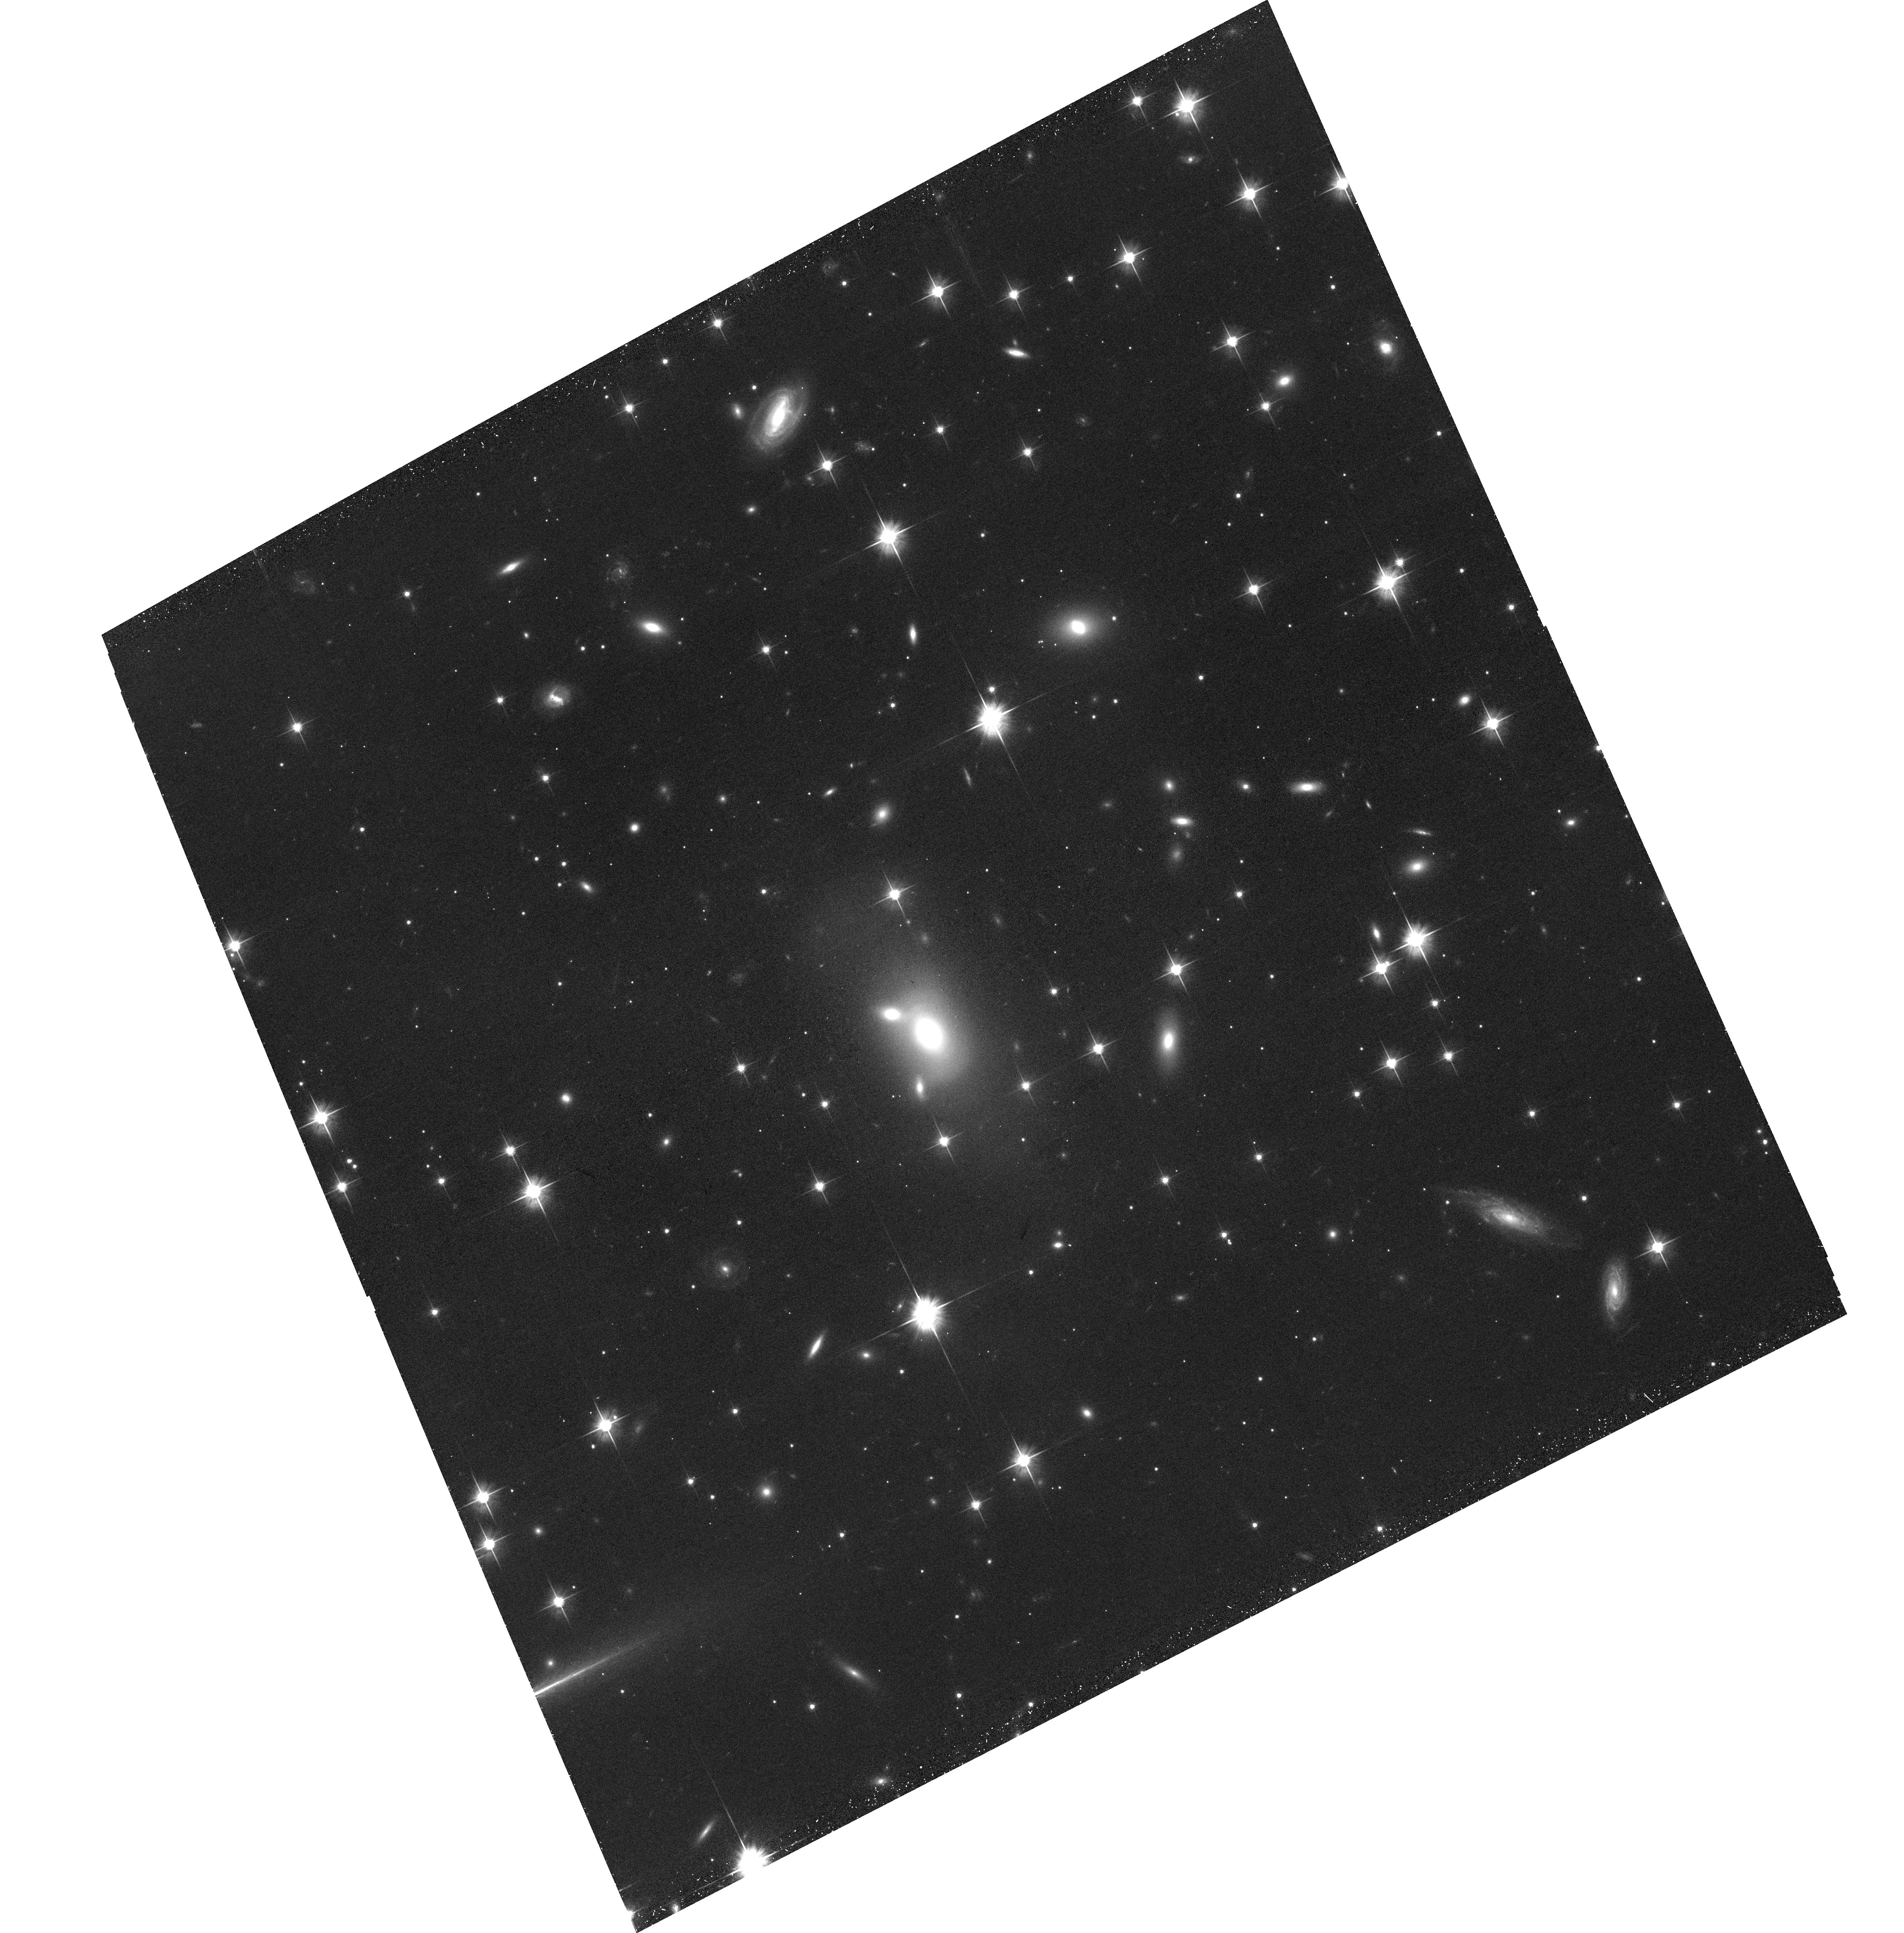
Target: CIZA-J0107.7+5408-NE. Instrument: ACS/WFC. Filter: F606W. Exposure: 39 min. Observation ID: hst_15610_01_acs_wfc_f606w_jdwt01

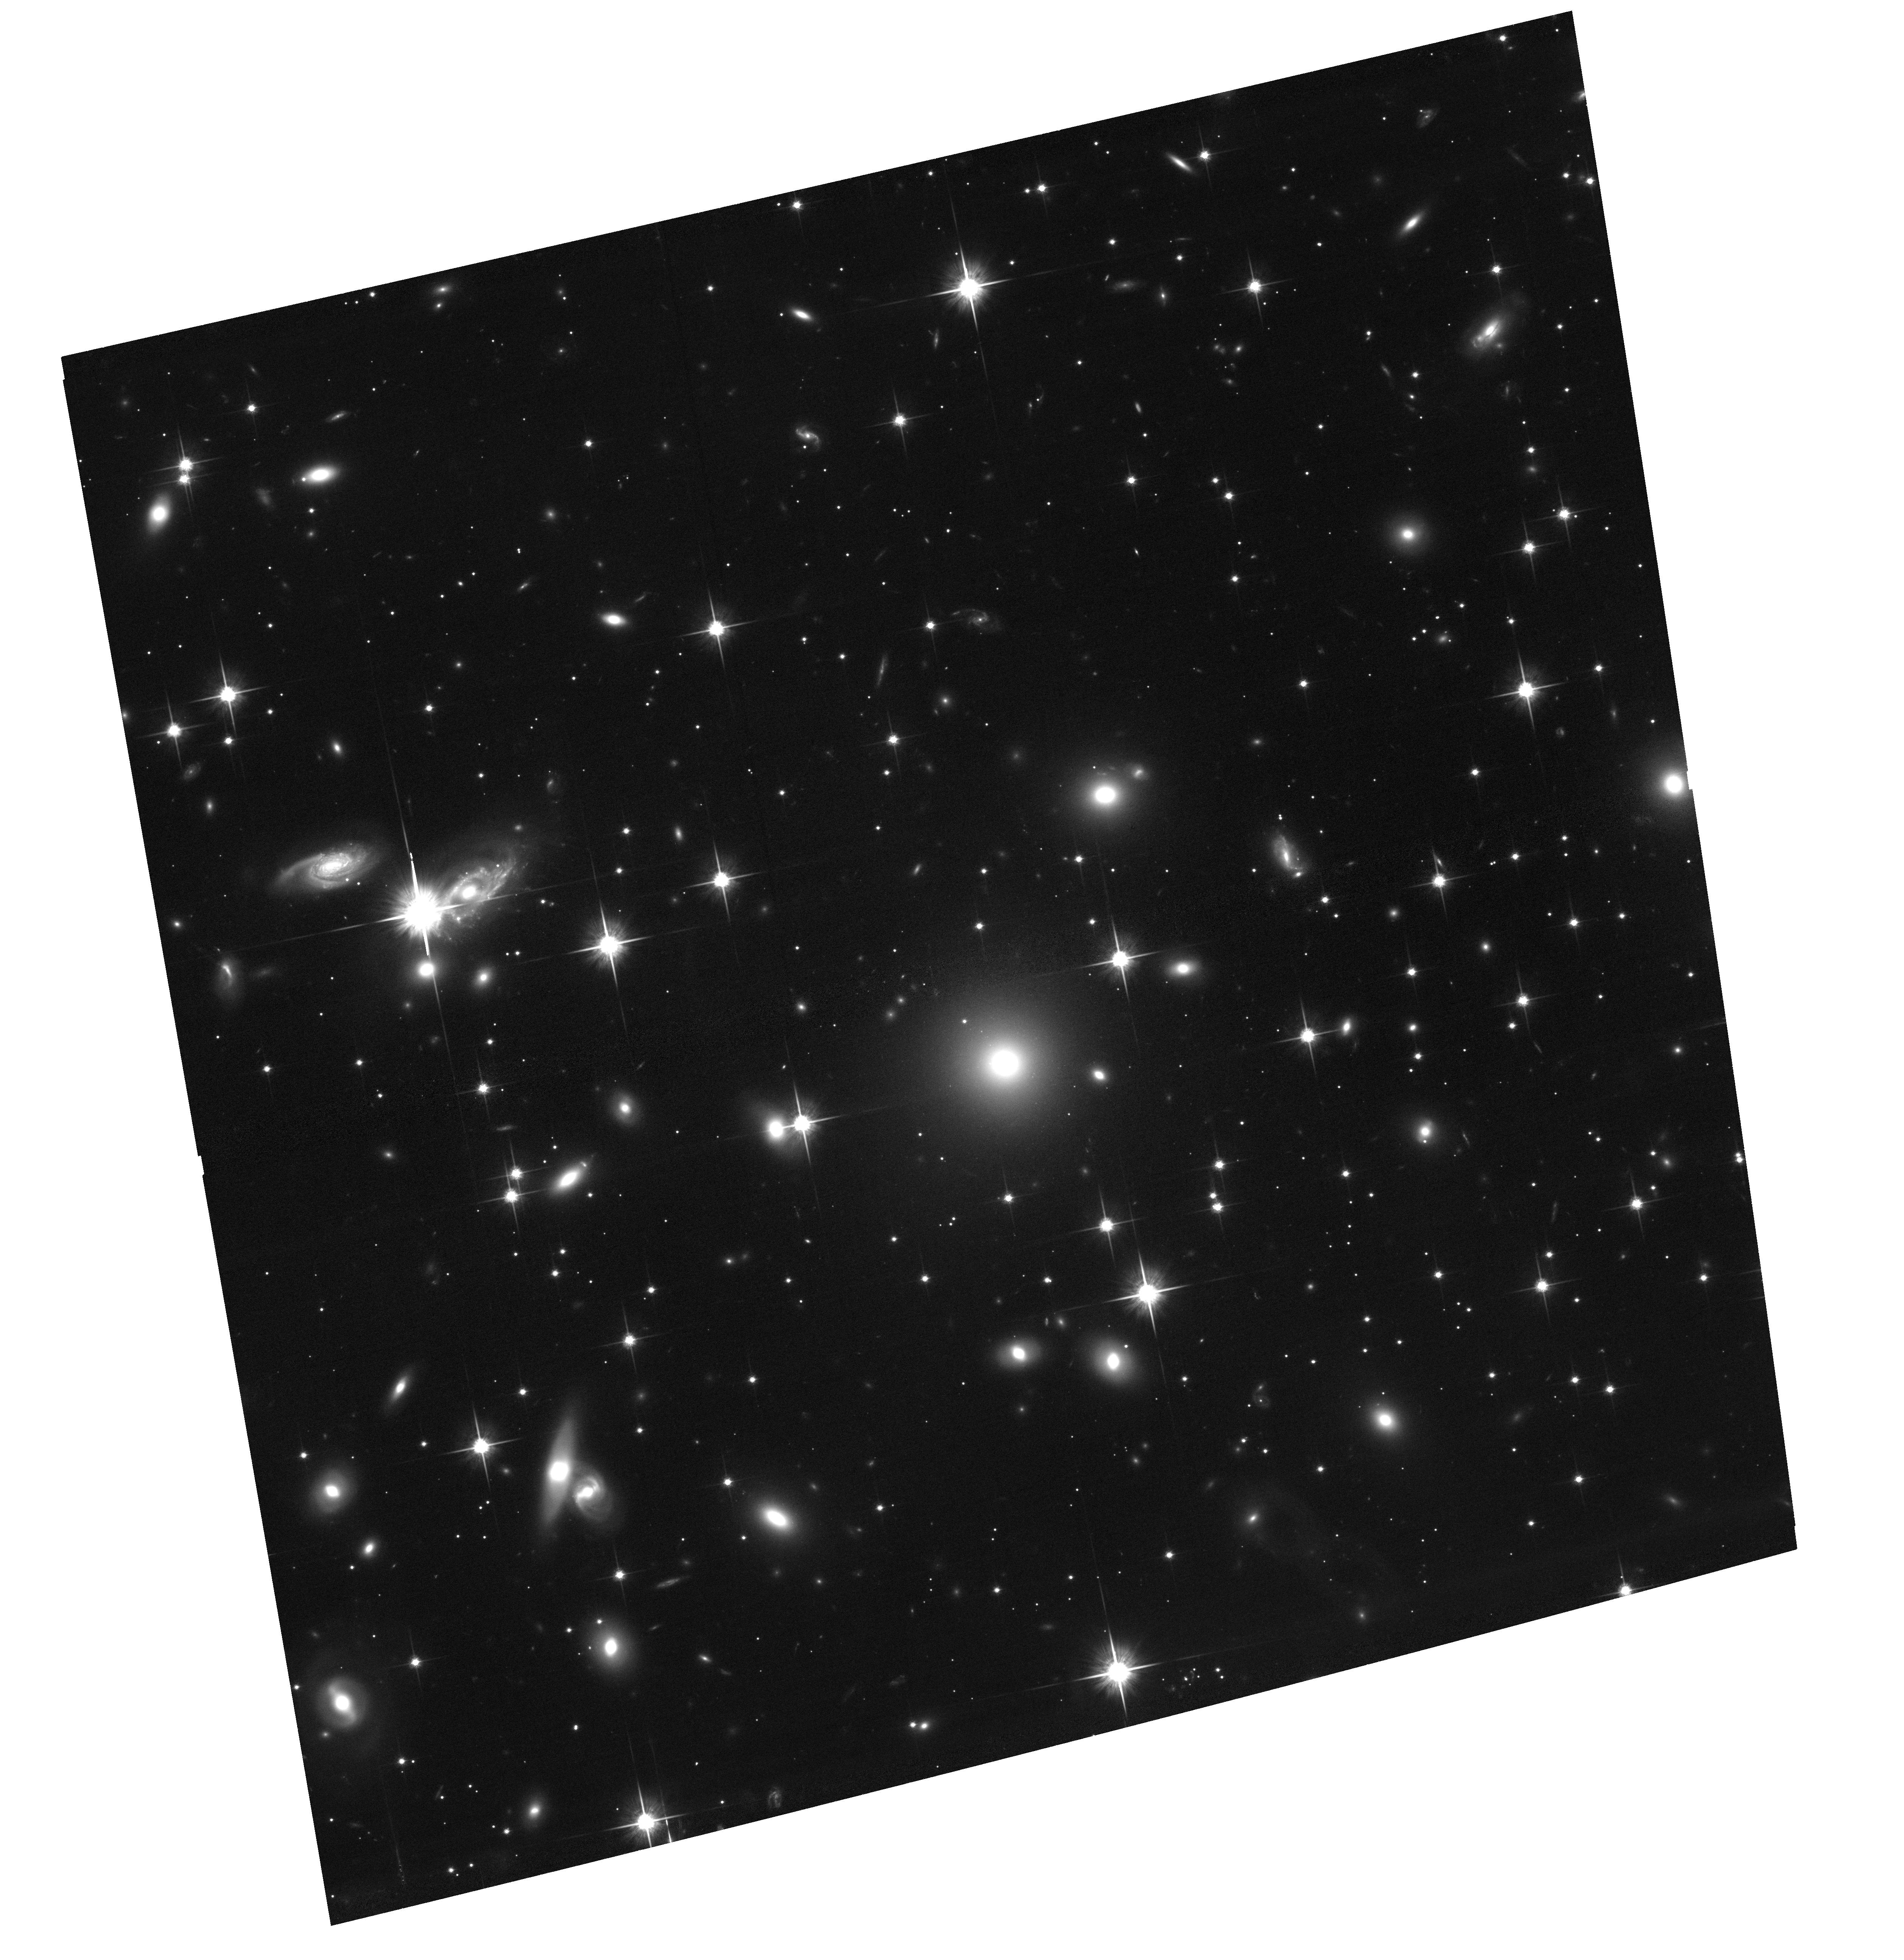
Target: CIZA-J0107.7+5408-SW. Instrument: ACS/WFC. Filter: F814W. Exposure: 1.3 h. Observation ID: hst_15610_02_acs_wfc_f814w_jdwt02

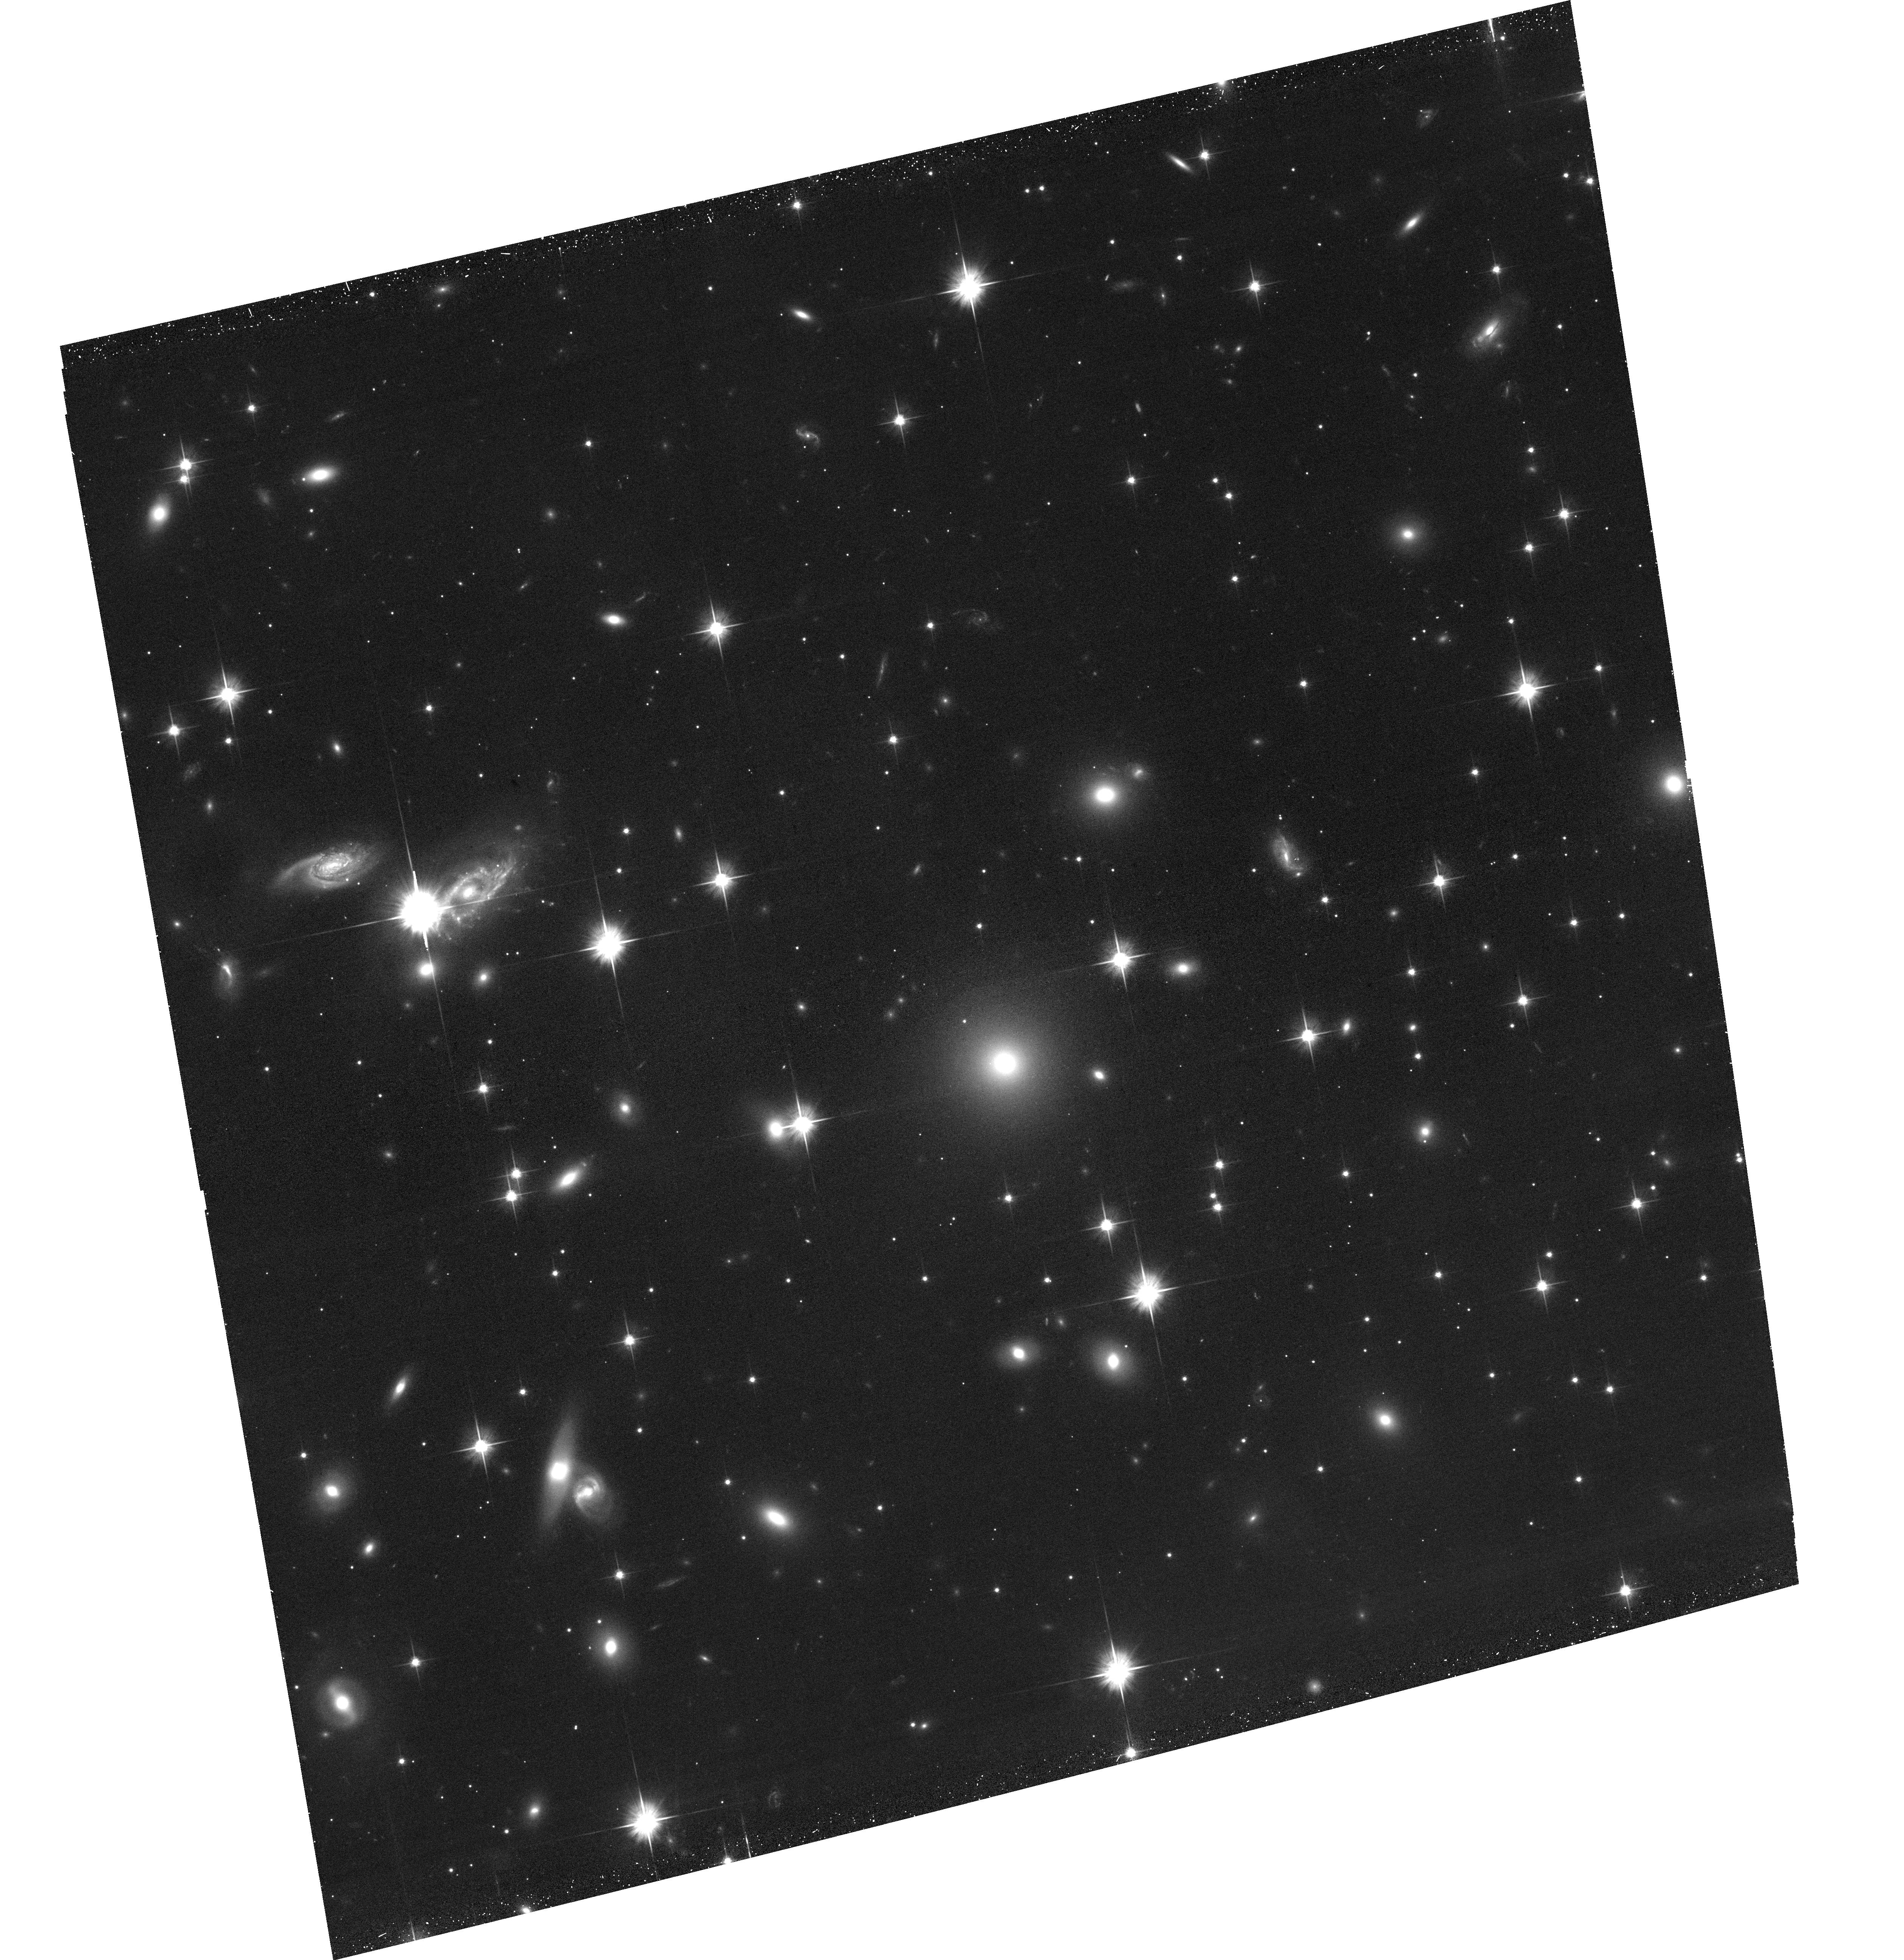
Target: CIZA-J0107.7+5408-SW. Instrument: ACS/WFC. Filter: F606W. Exposure: 39 min. Observation ID: hst_15610_02_acs_wfc_f606w_jdwt02

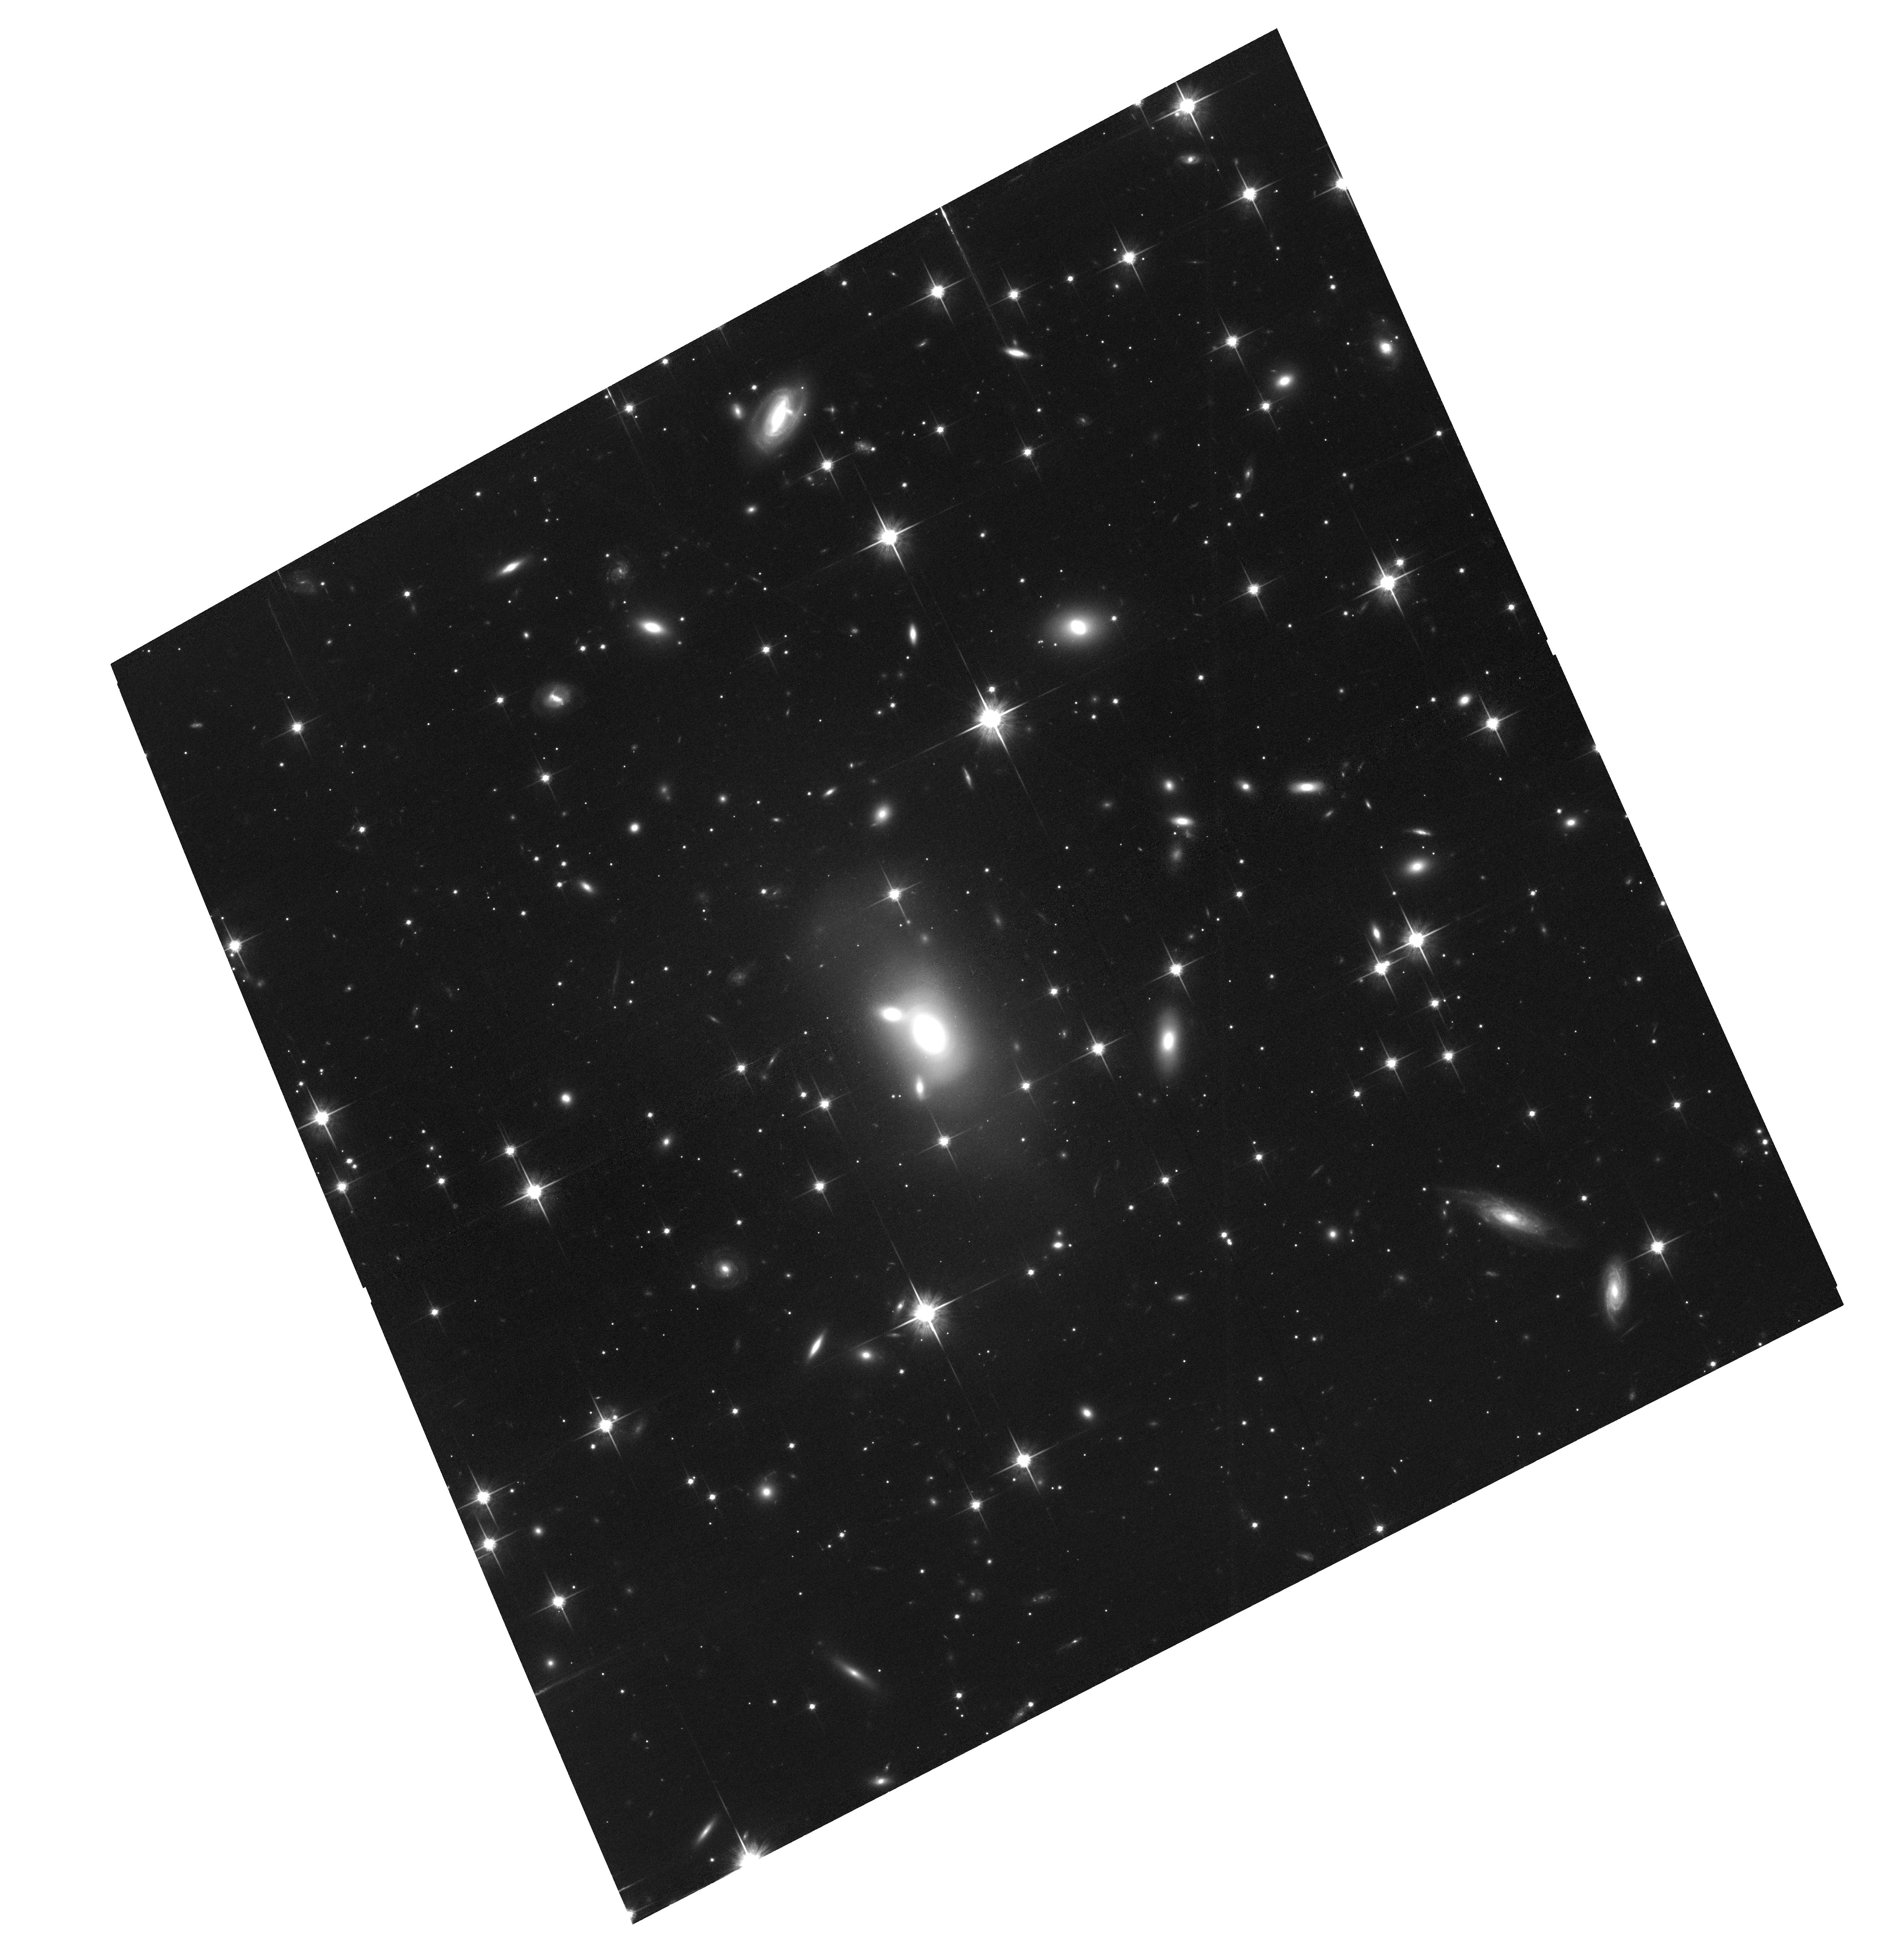
Target: CIZA-J0107.7+5408-NE. Instrument: ACS/WFC. Filter: F814W. Exposure: 1.3 h. Observation ID: hst_15610_01_acs_wfc_f814w_jdwt01

Probing Dark Matter and ICM Physics with Observations of the Dissociative Merging Cluster CIZA J0107.7+5408 (PI: Randall, Scott)

We propose a deep observation of the massive, low redshift, binary dissociative merging cluster CIZA J0107.7+5408. We will confirm and measure the properties of a merger shock front to constrain the dynamical state of the cluster, and use profiles across the shock front to constrain ICM microphysics. By combining X-ray constraints on the dynamical state with joint HST observations, will provide upper limits on the self-interaction cross section of dark matter competitive with or better than the current best limits. Joint VLA observations will allow us to determine the nature of the diffuse radio emission in this system, and derive shock Mach numbers that can be compared with the X-ray Mach numbers to help understand the formation mechanism of the radio sources.